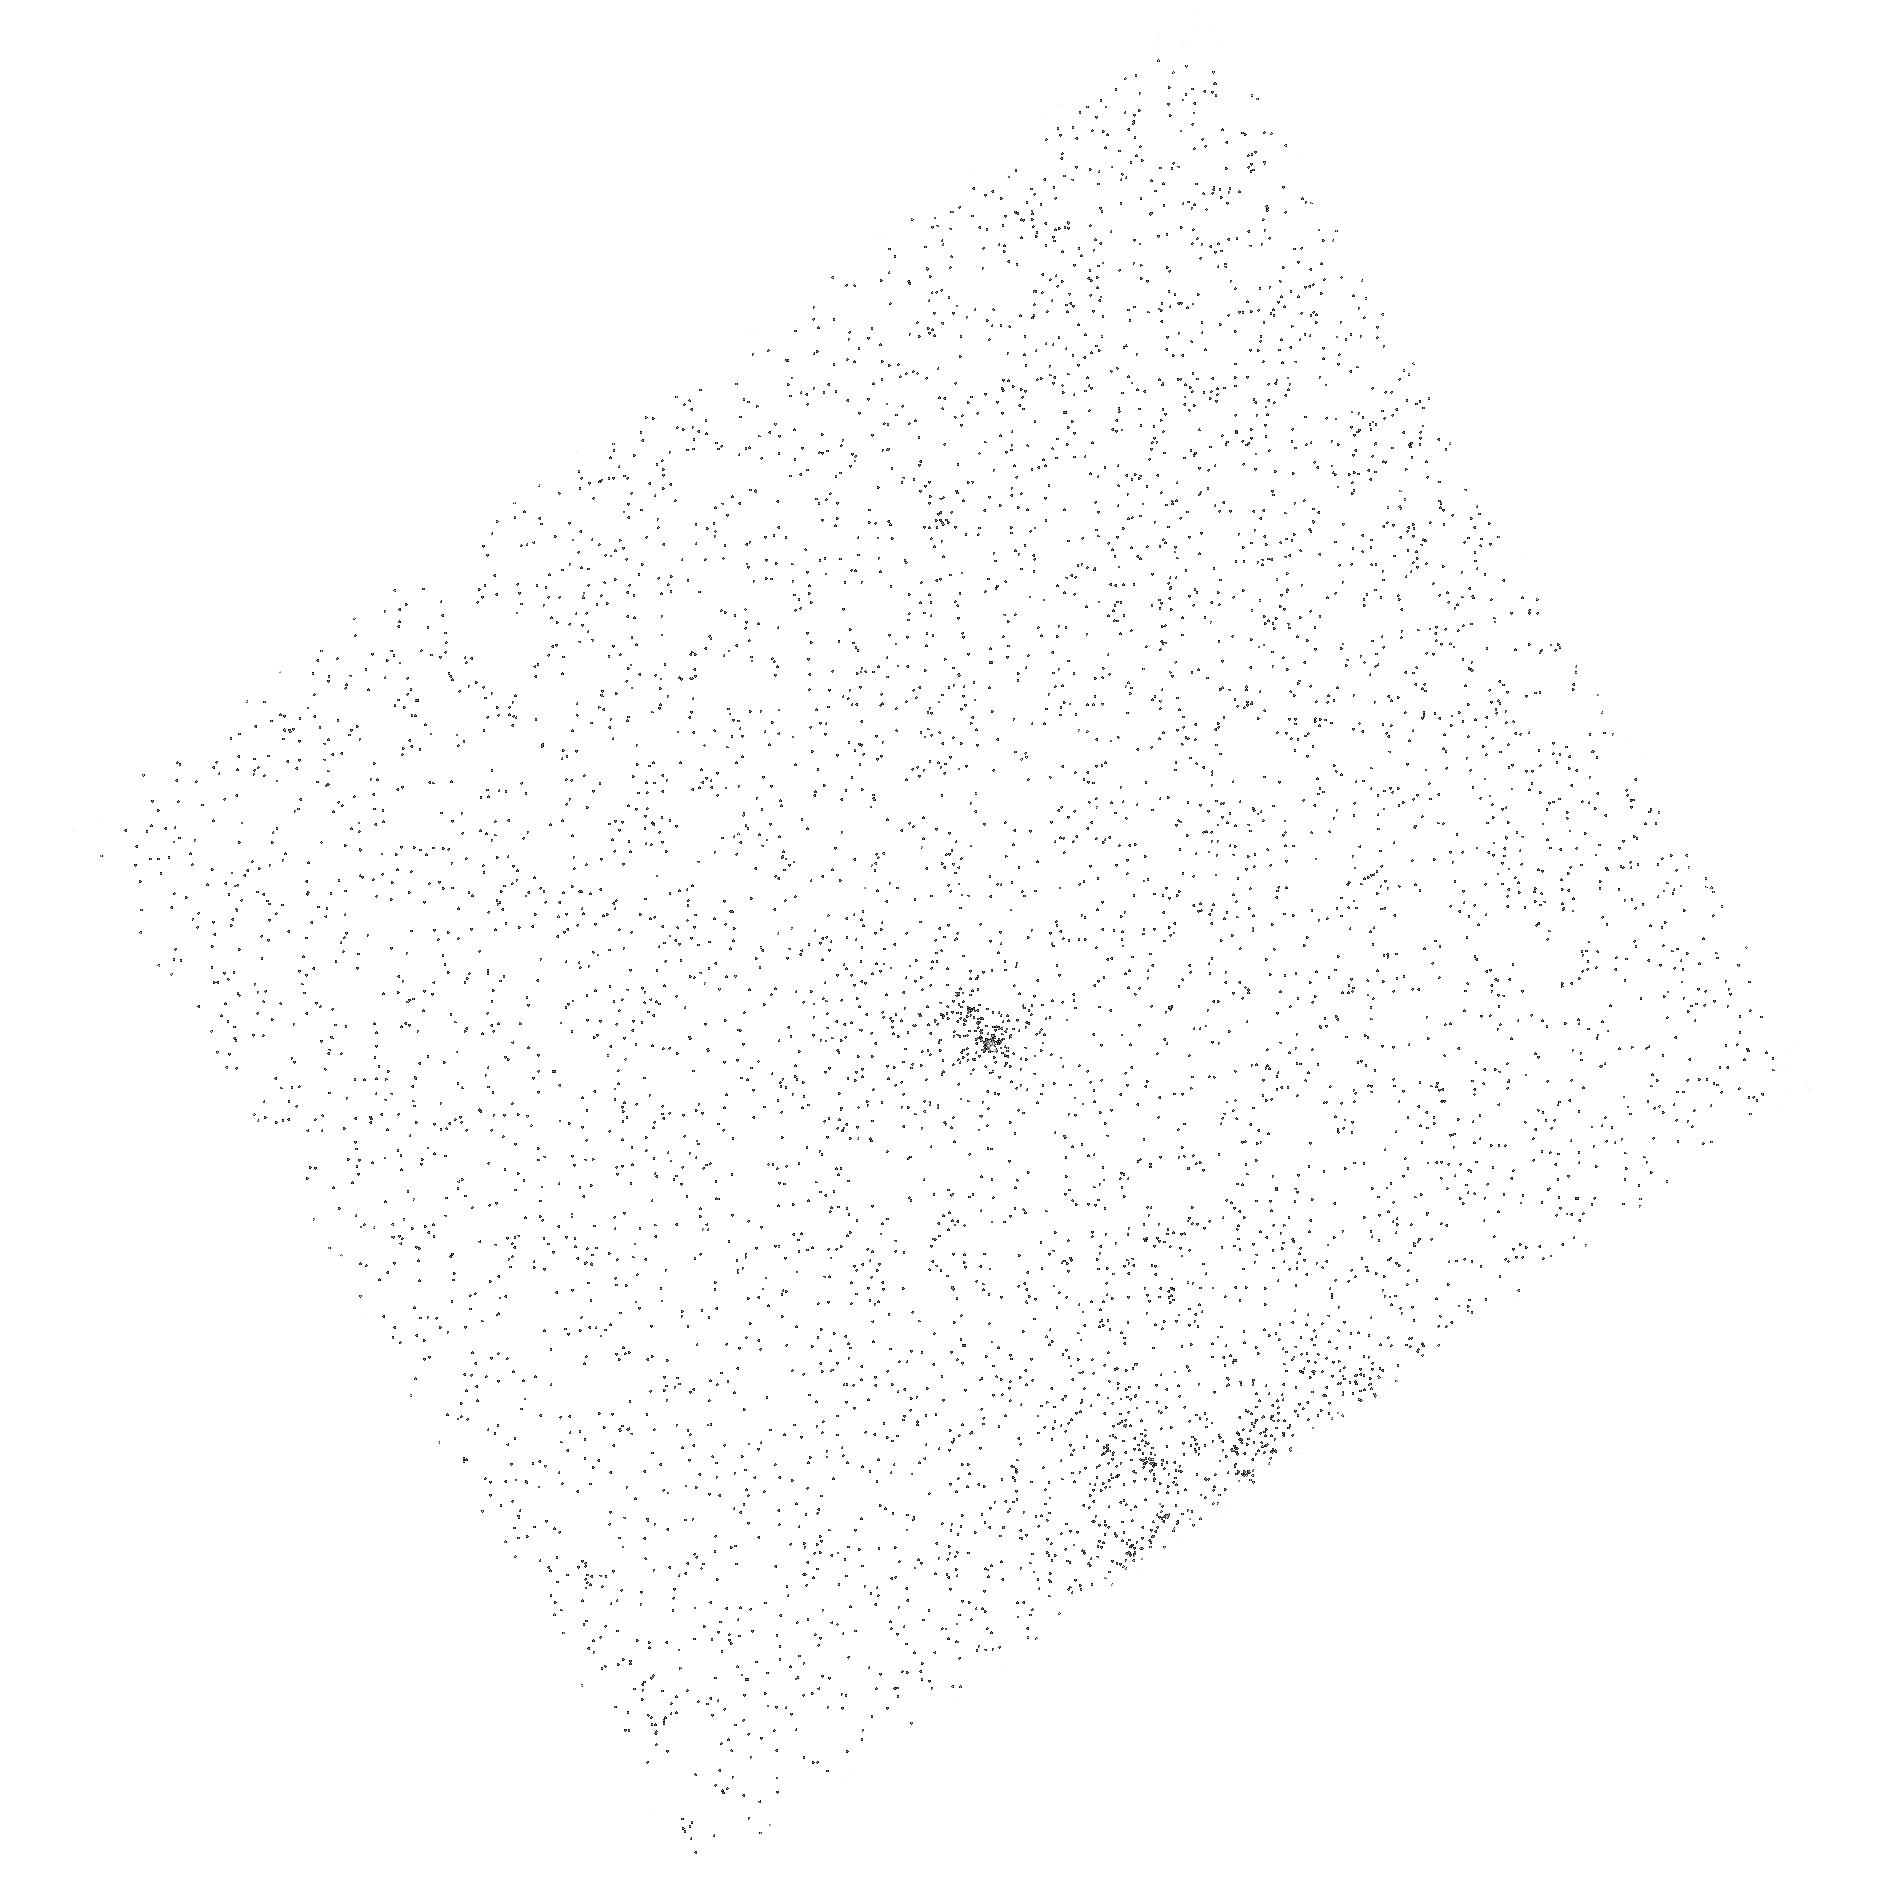
Target: GAL-145533+044643. Instrument: ACS/SBC. Filter: F165LP. Exposure: 10 min. Observation ID: hst_15247_02_acs_sbc_f165lp_jdft02

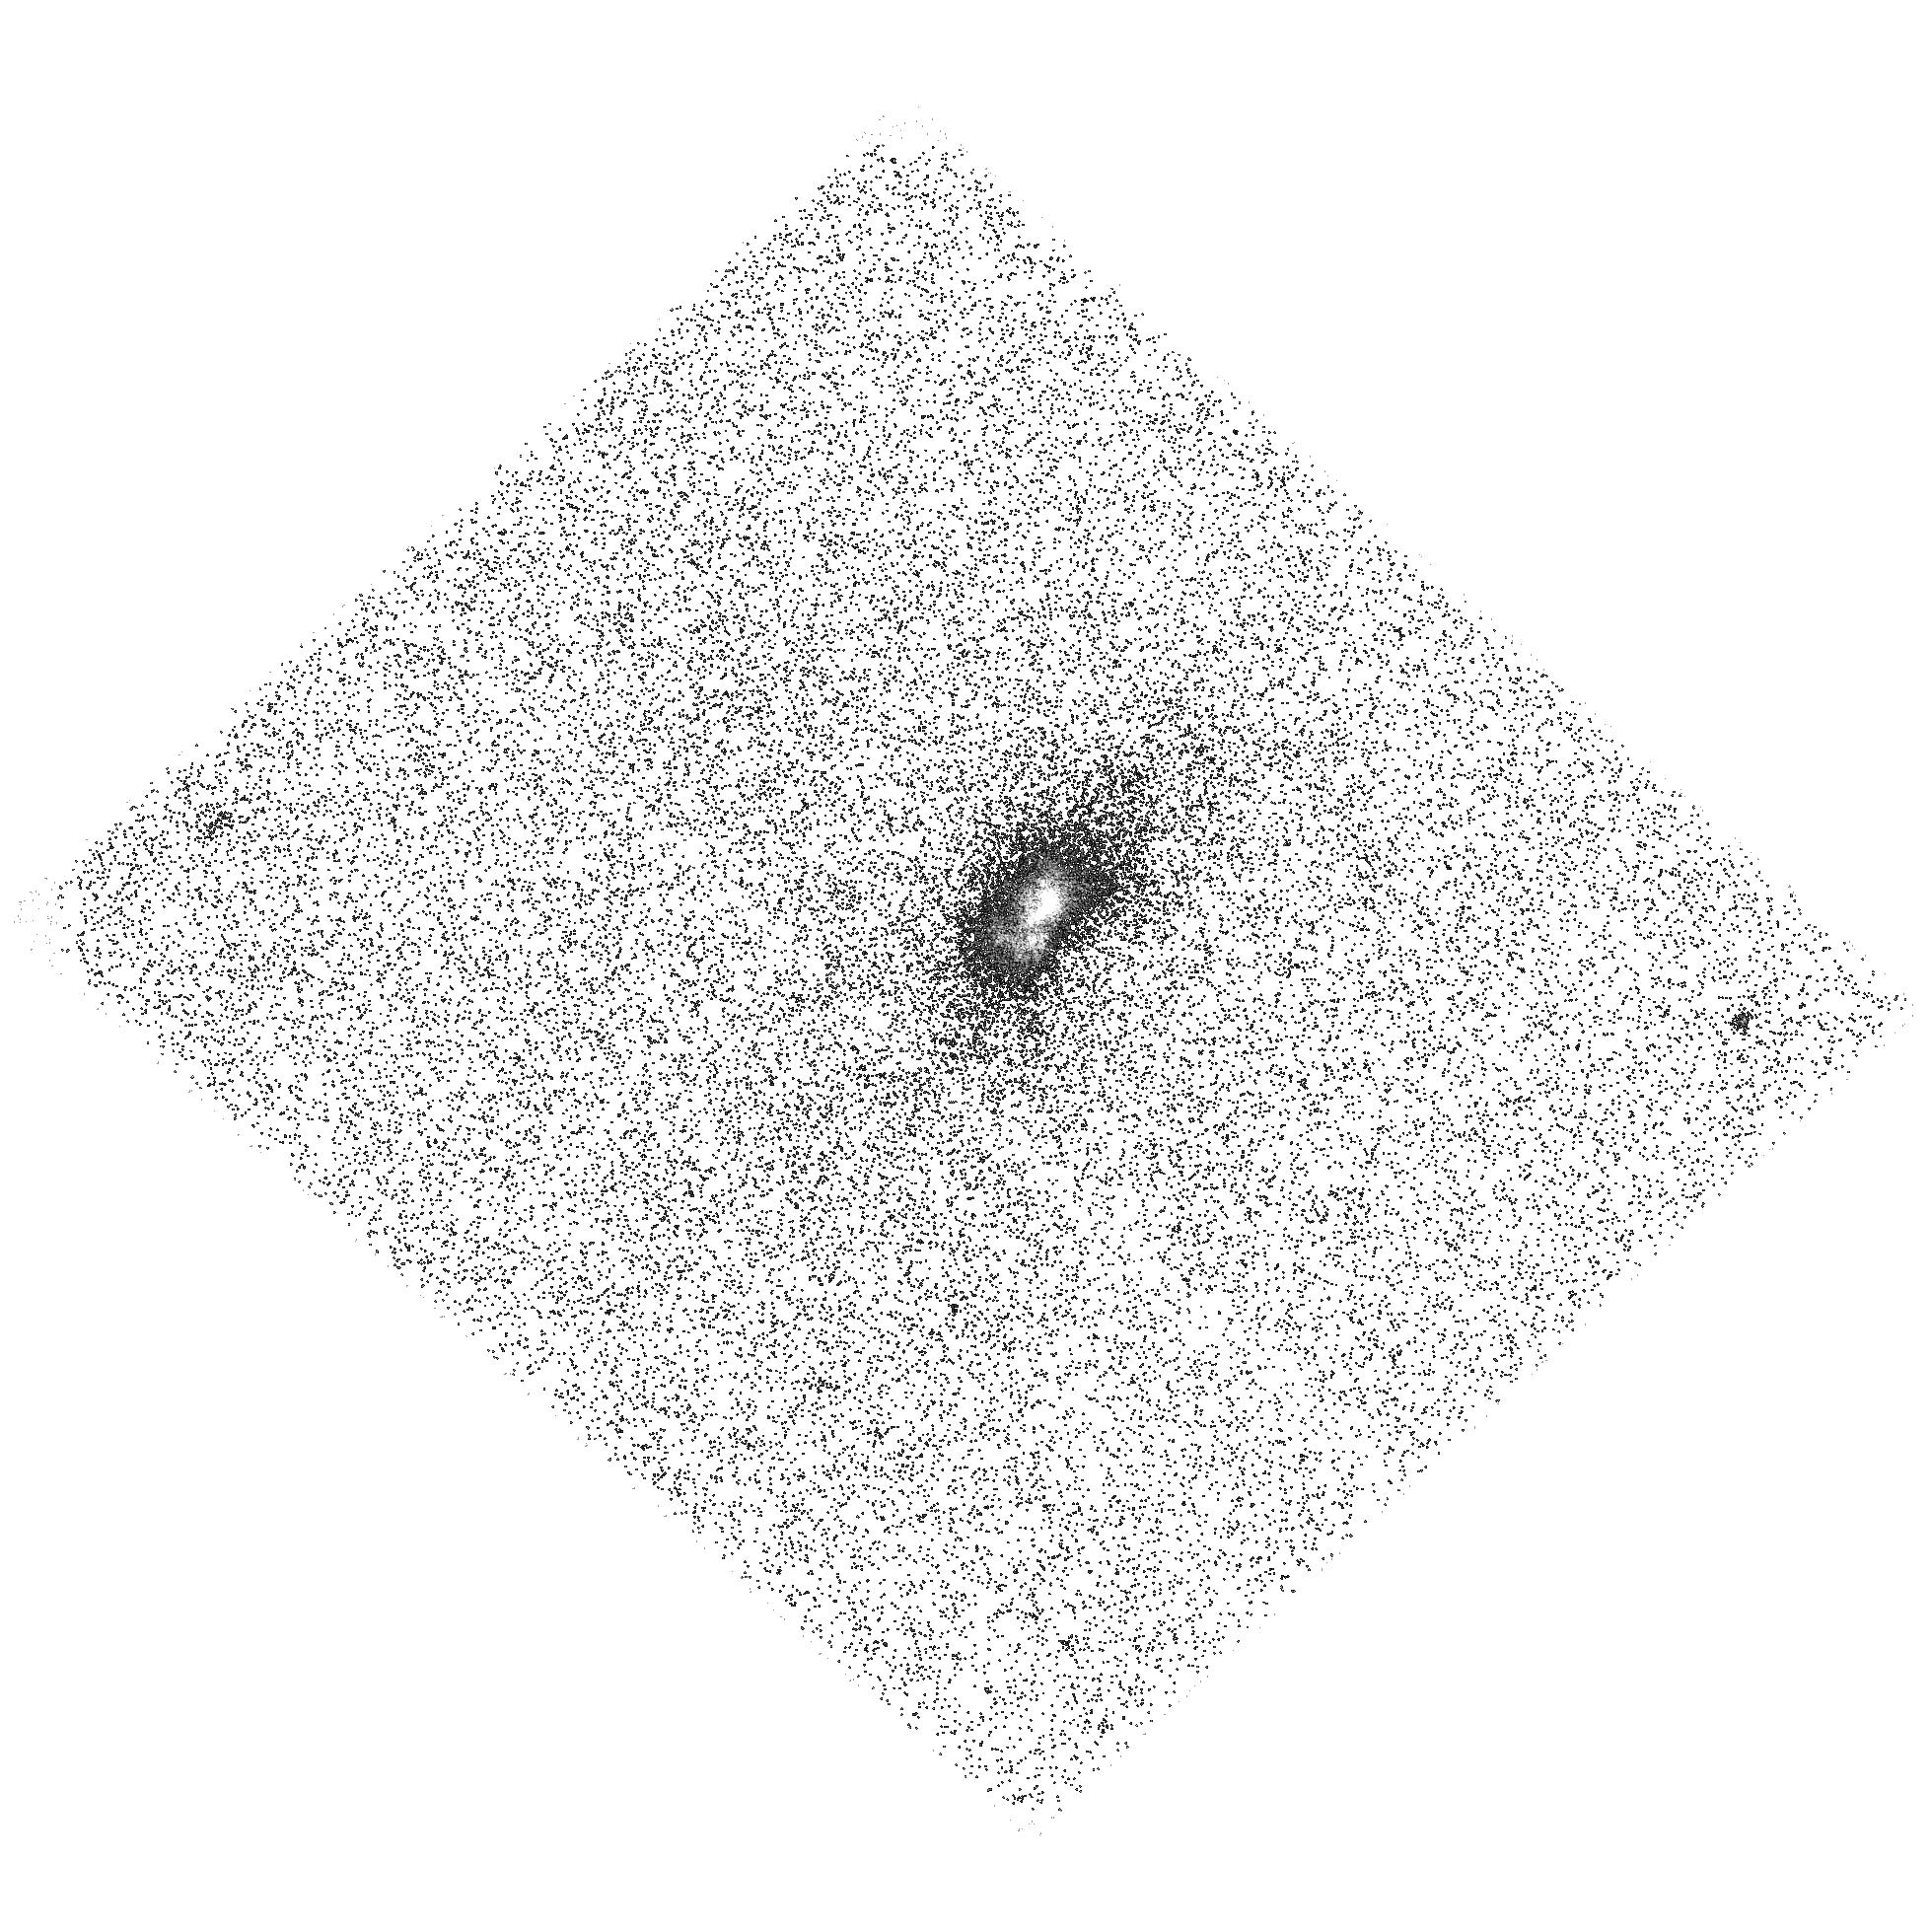
Target: GAL-134709+545310. Instrument: ACS/SBC. Filter: F140LP. Exposure: 38 min. Observation ID: hst_15247_01_acs_sbc_f140lp_jdft01

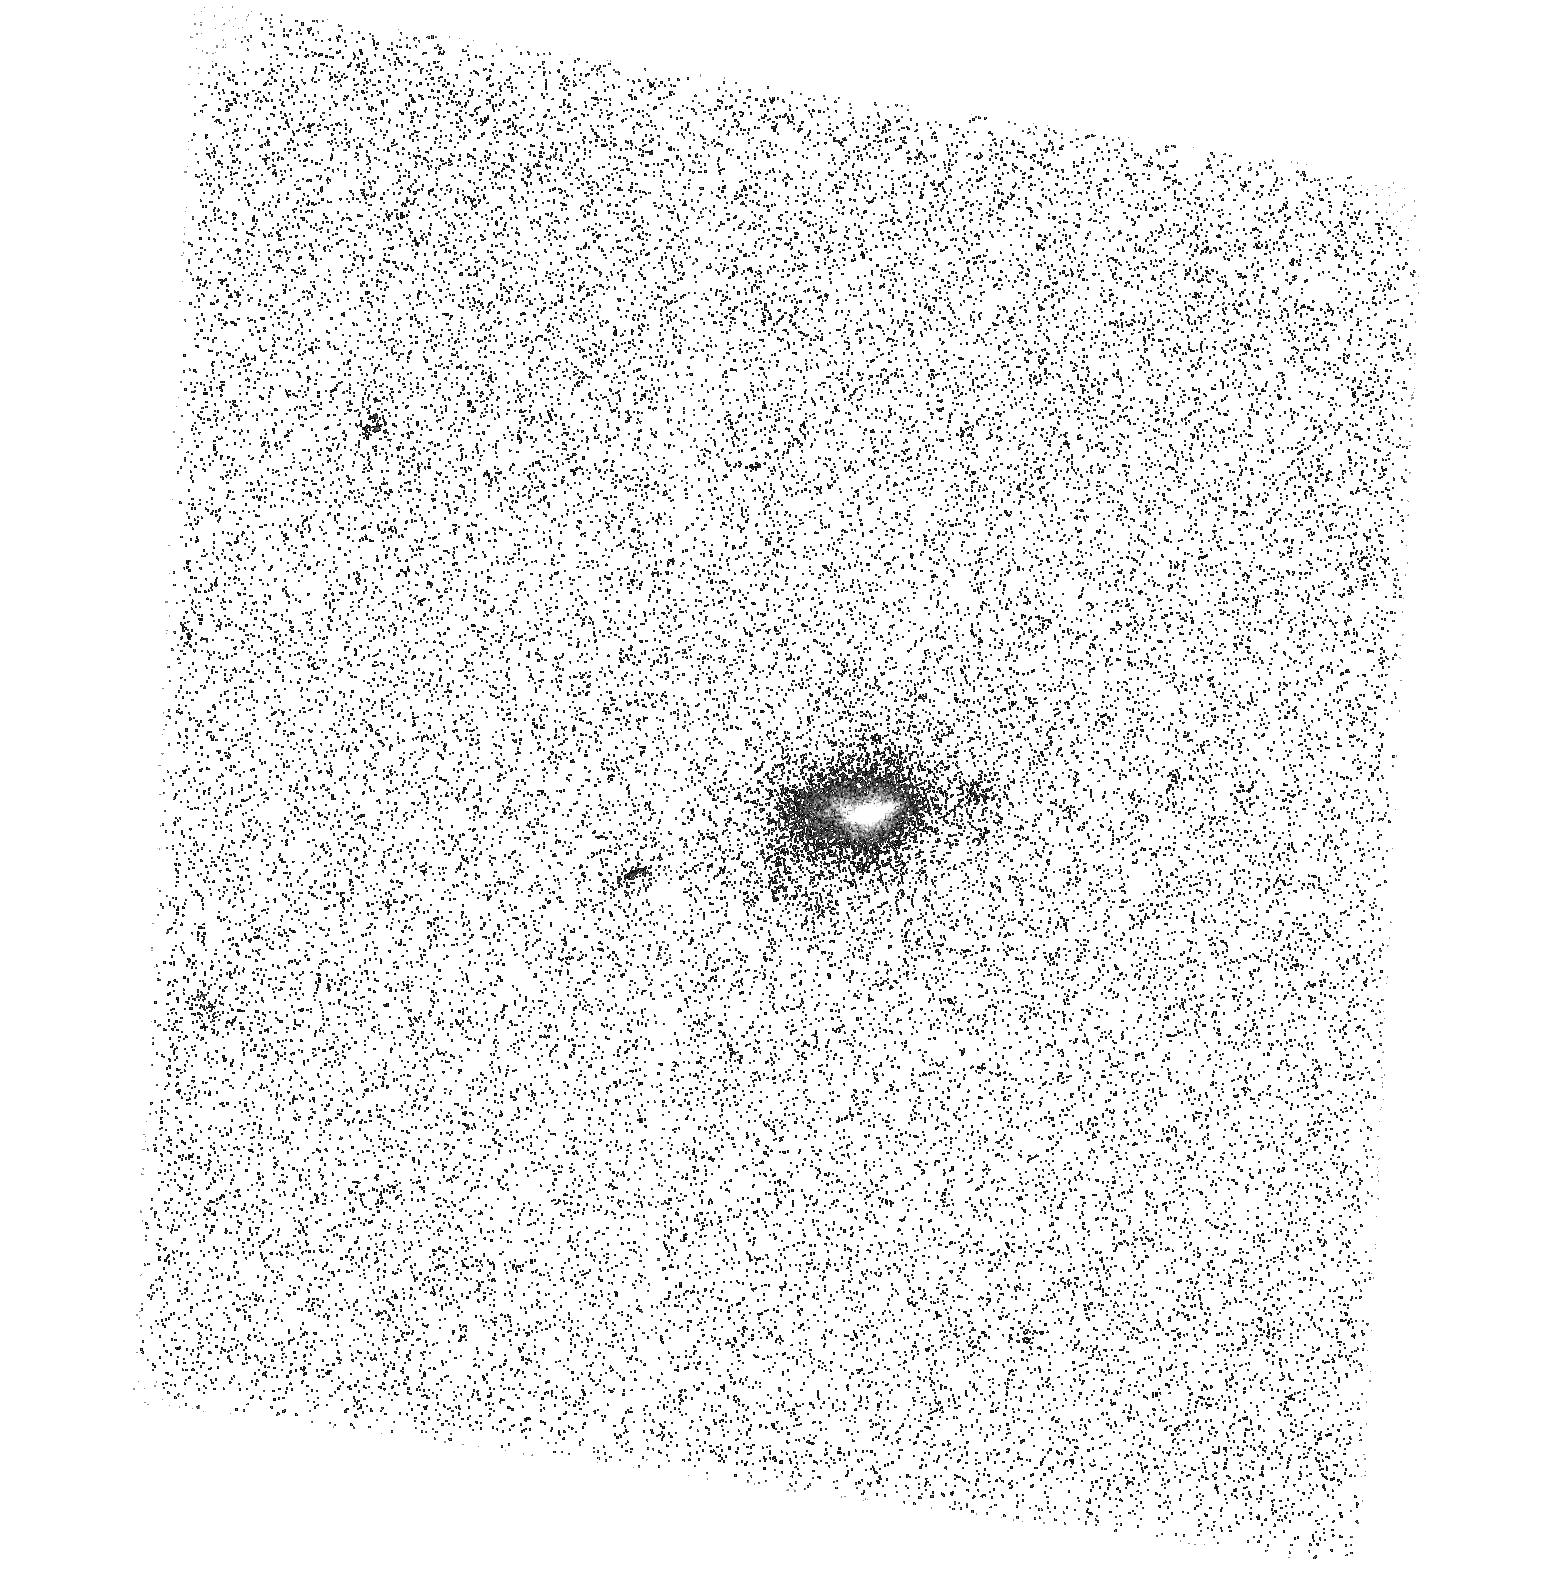
Target: GAL-150517+194444. Instrument: ACS/SBC. Filter: F140LP. Exposure: 37 min. Observation ID: hst_15247_03_acs_sbc_f140lp_jdft03

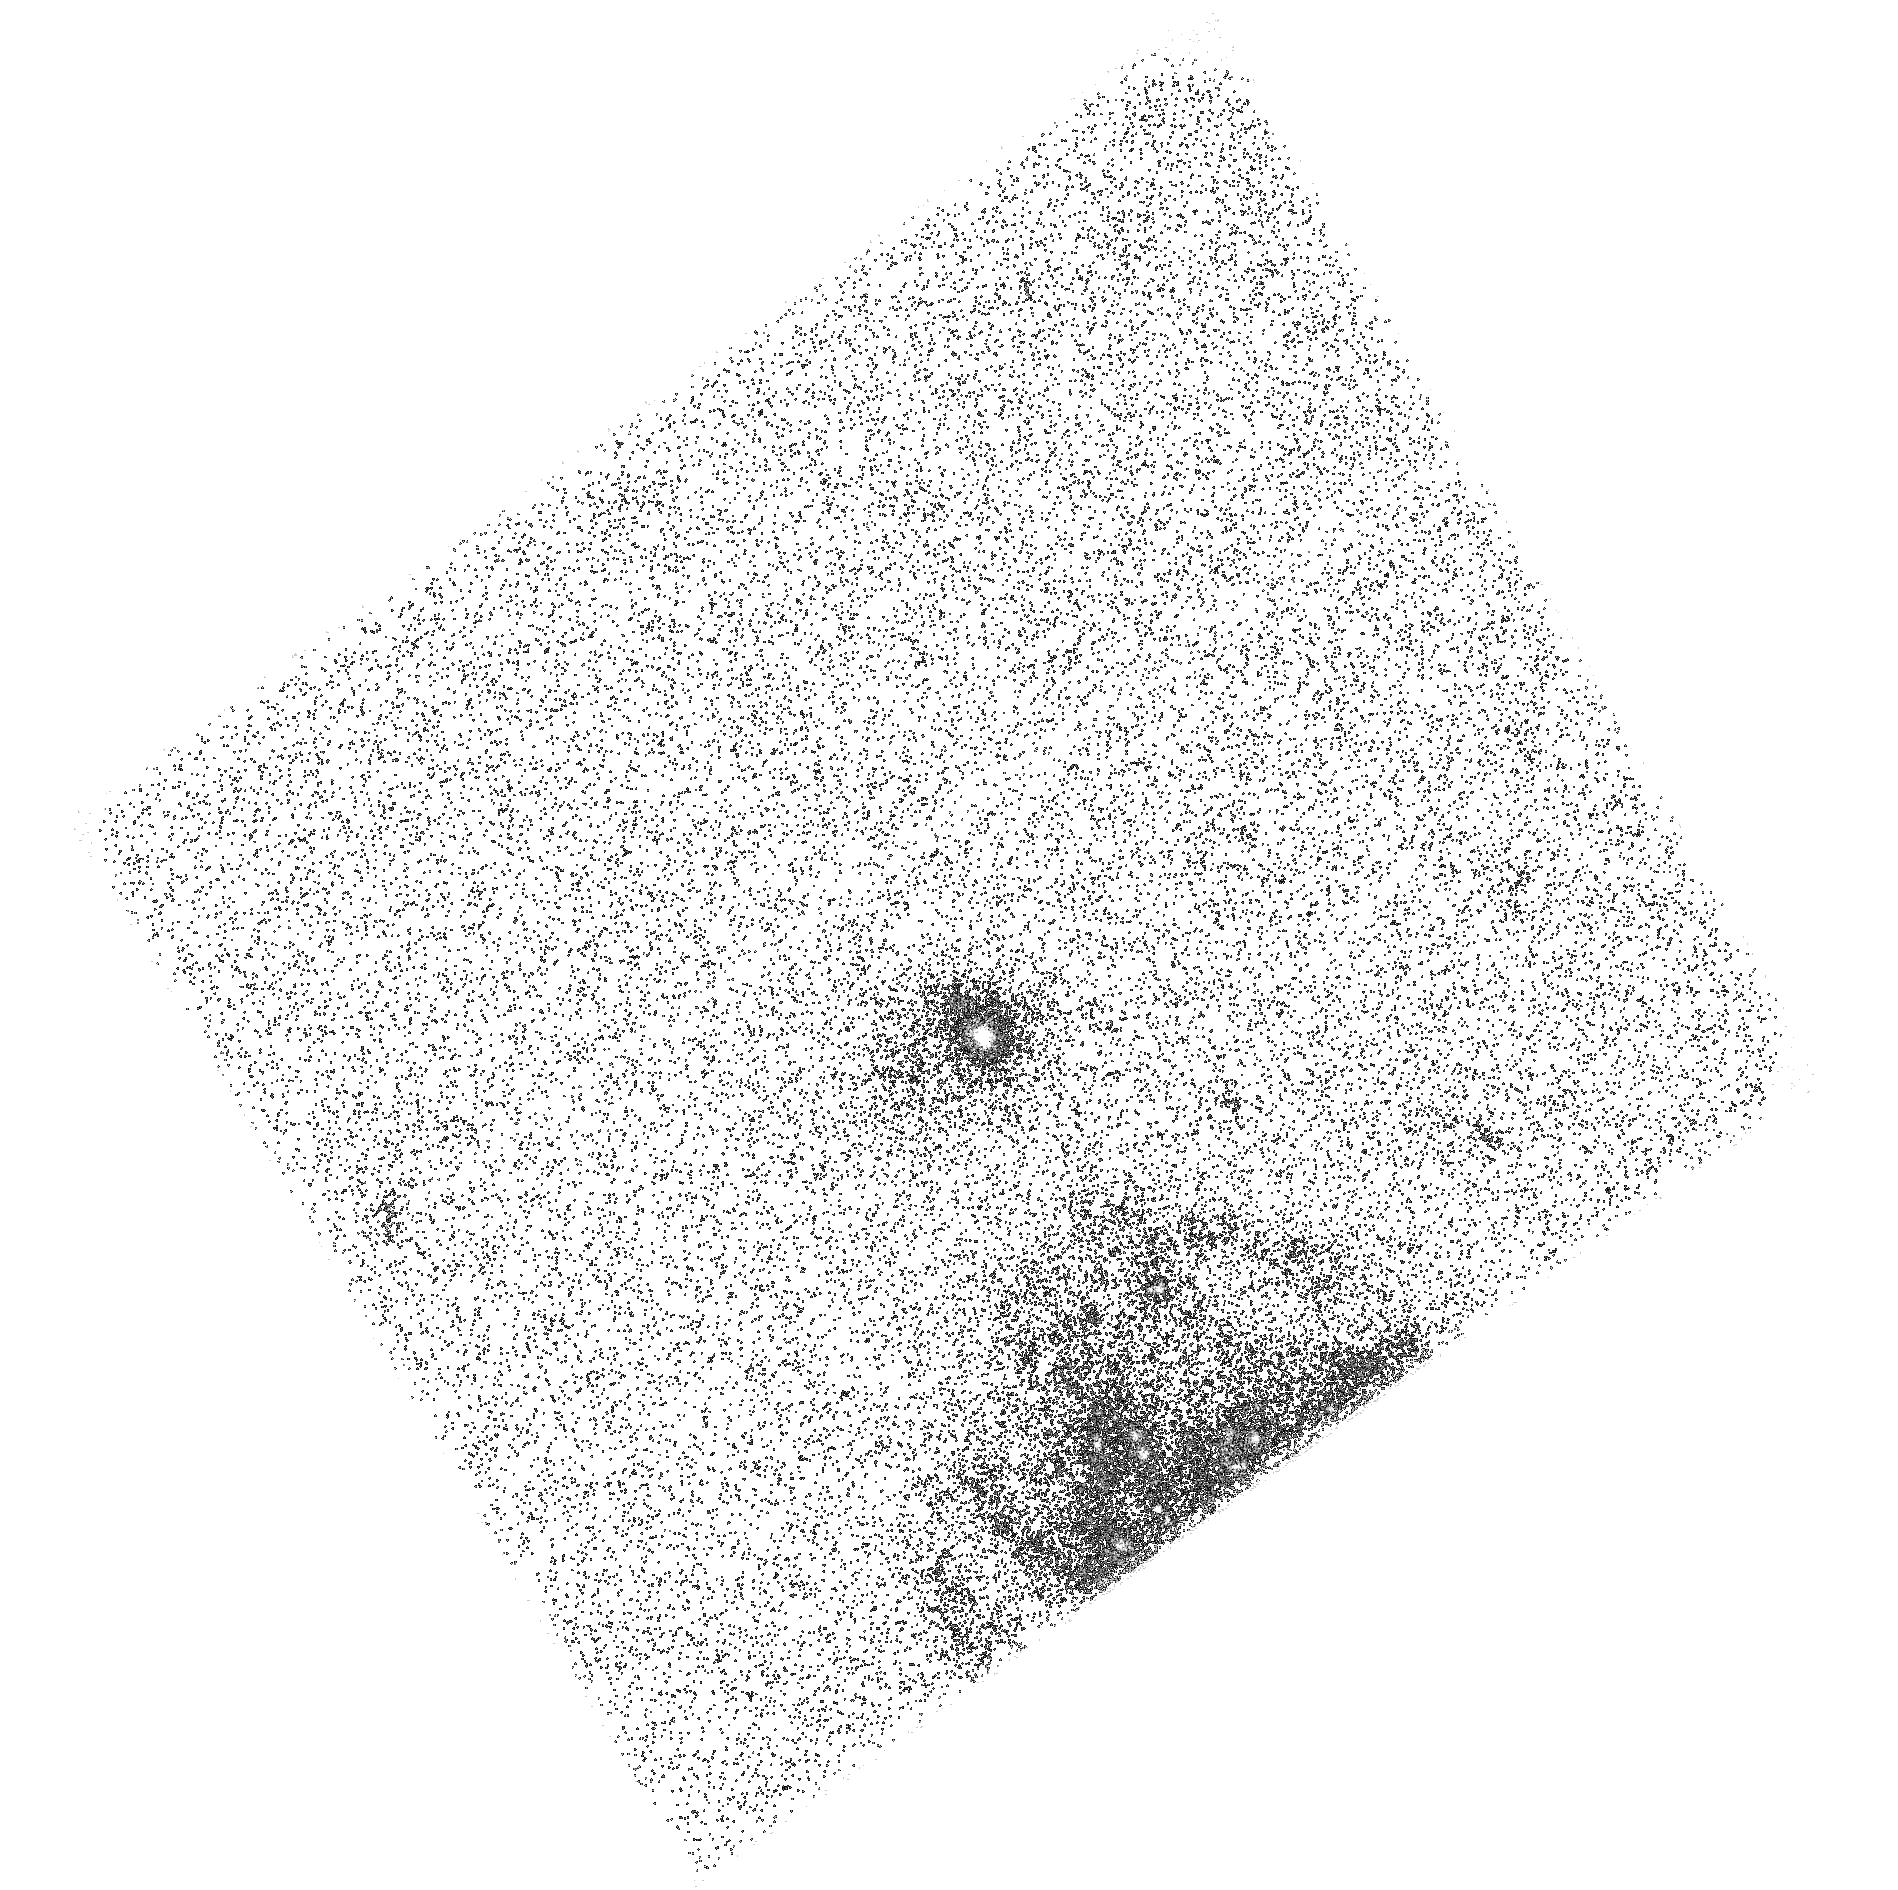
Target: GAL-145533+044643. Instrument: ACS/SBC. Filter: F140LP. Exposure: 37 min. Observation ID: hst_15247_02_acs_sbc_f140lp_jdft02

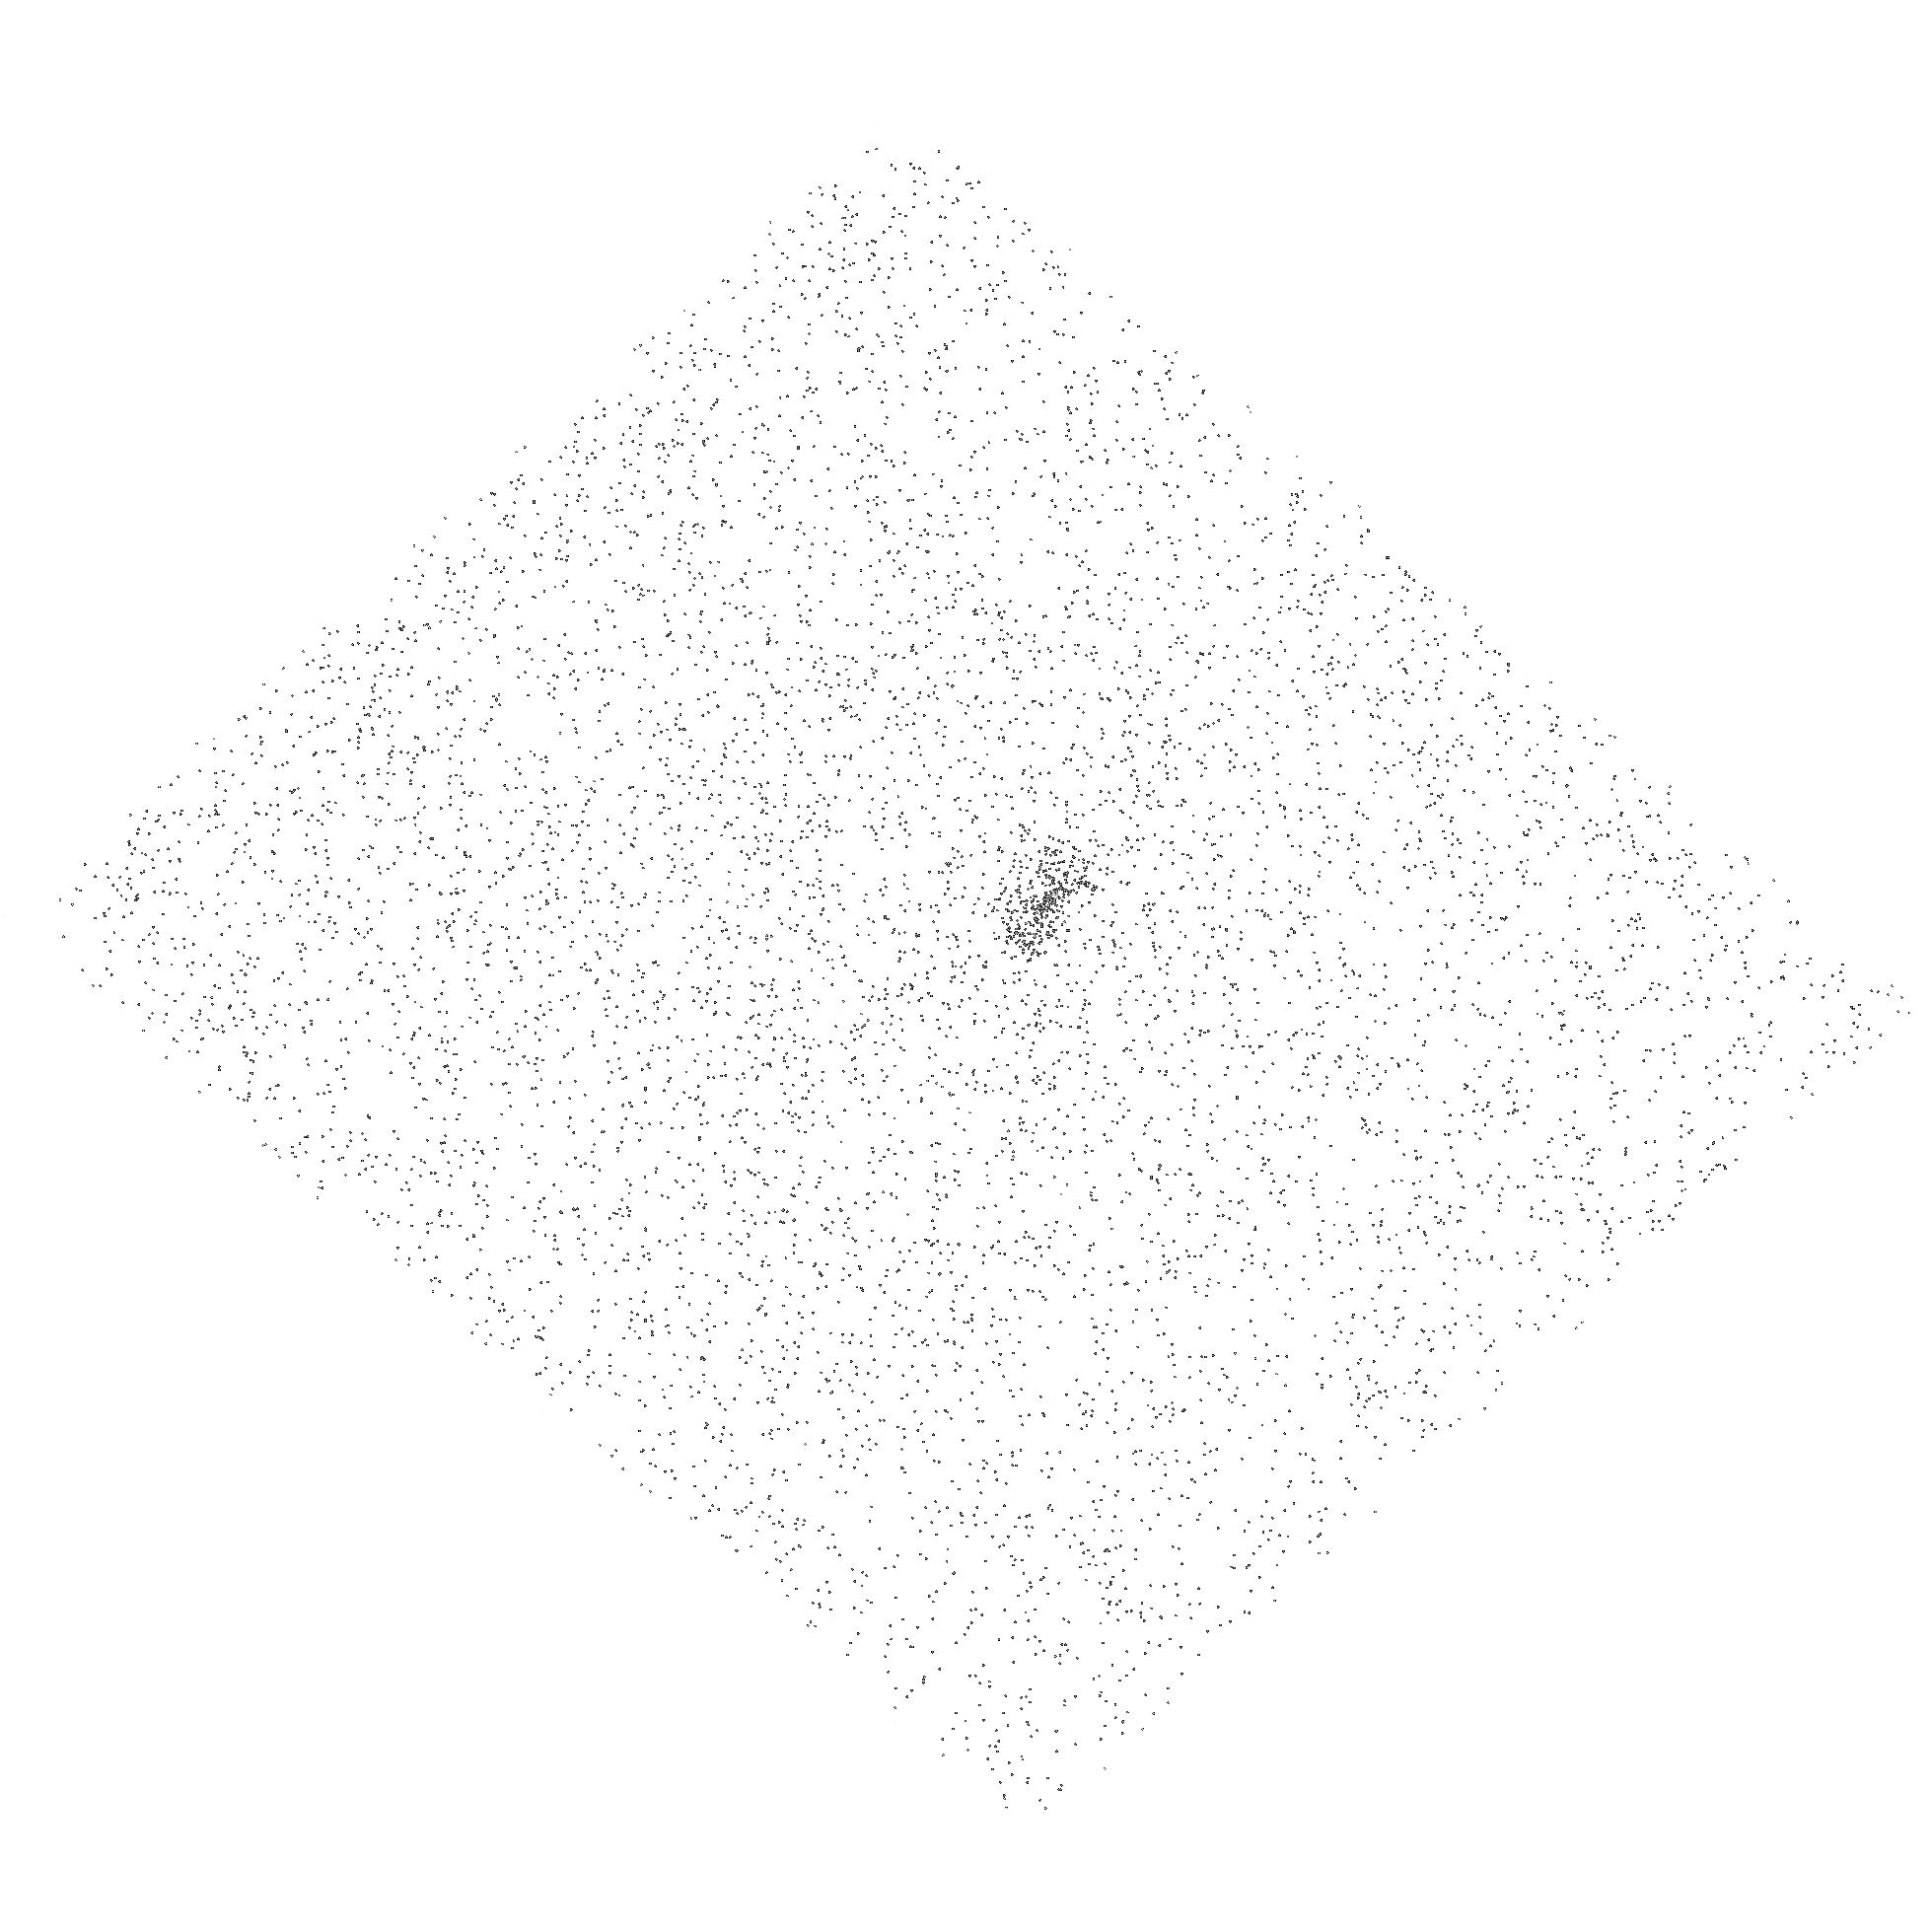
Target: GAL-134709+545310. Instrument: ACS/SBC. Filter: F165LP. Exposure: 11 min. Observation ID: hst_15247_01_acs_sbc_f165lp_jdft01

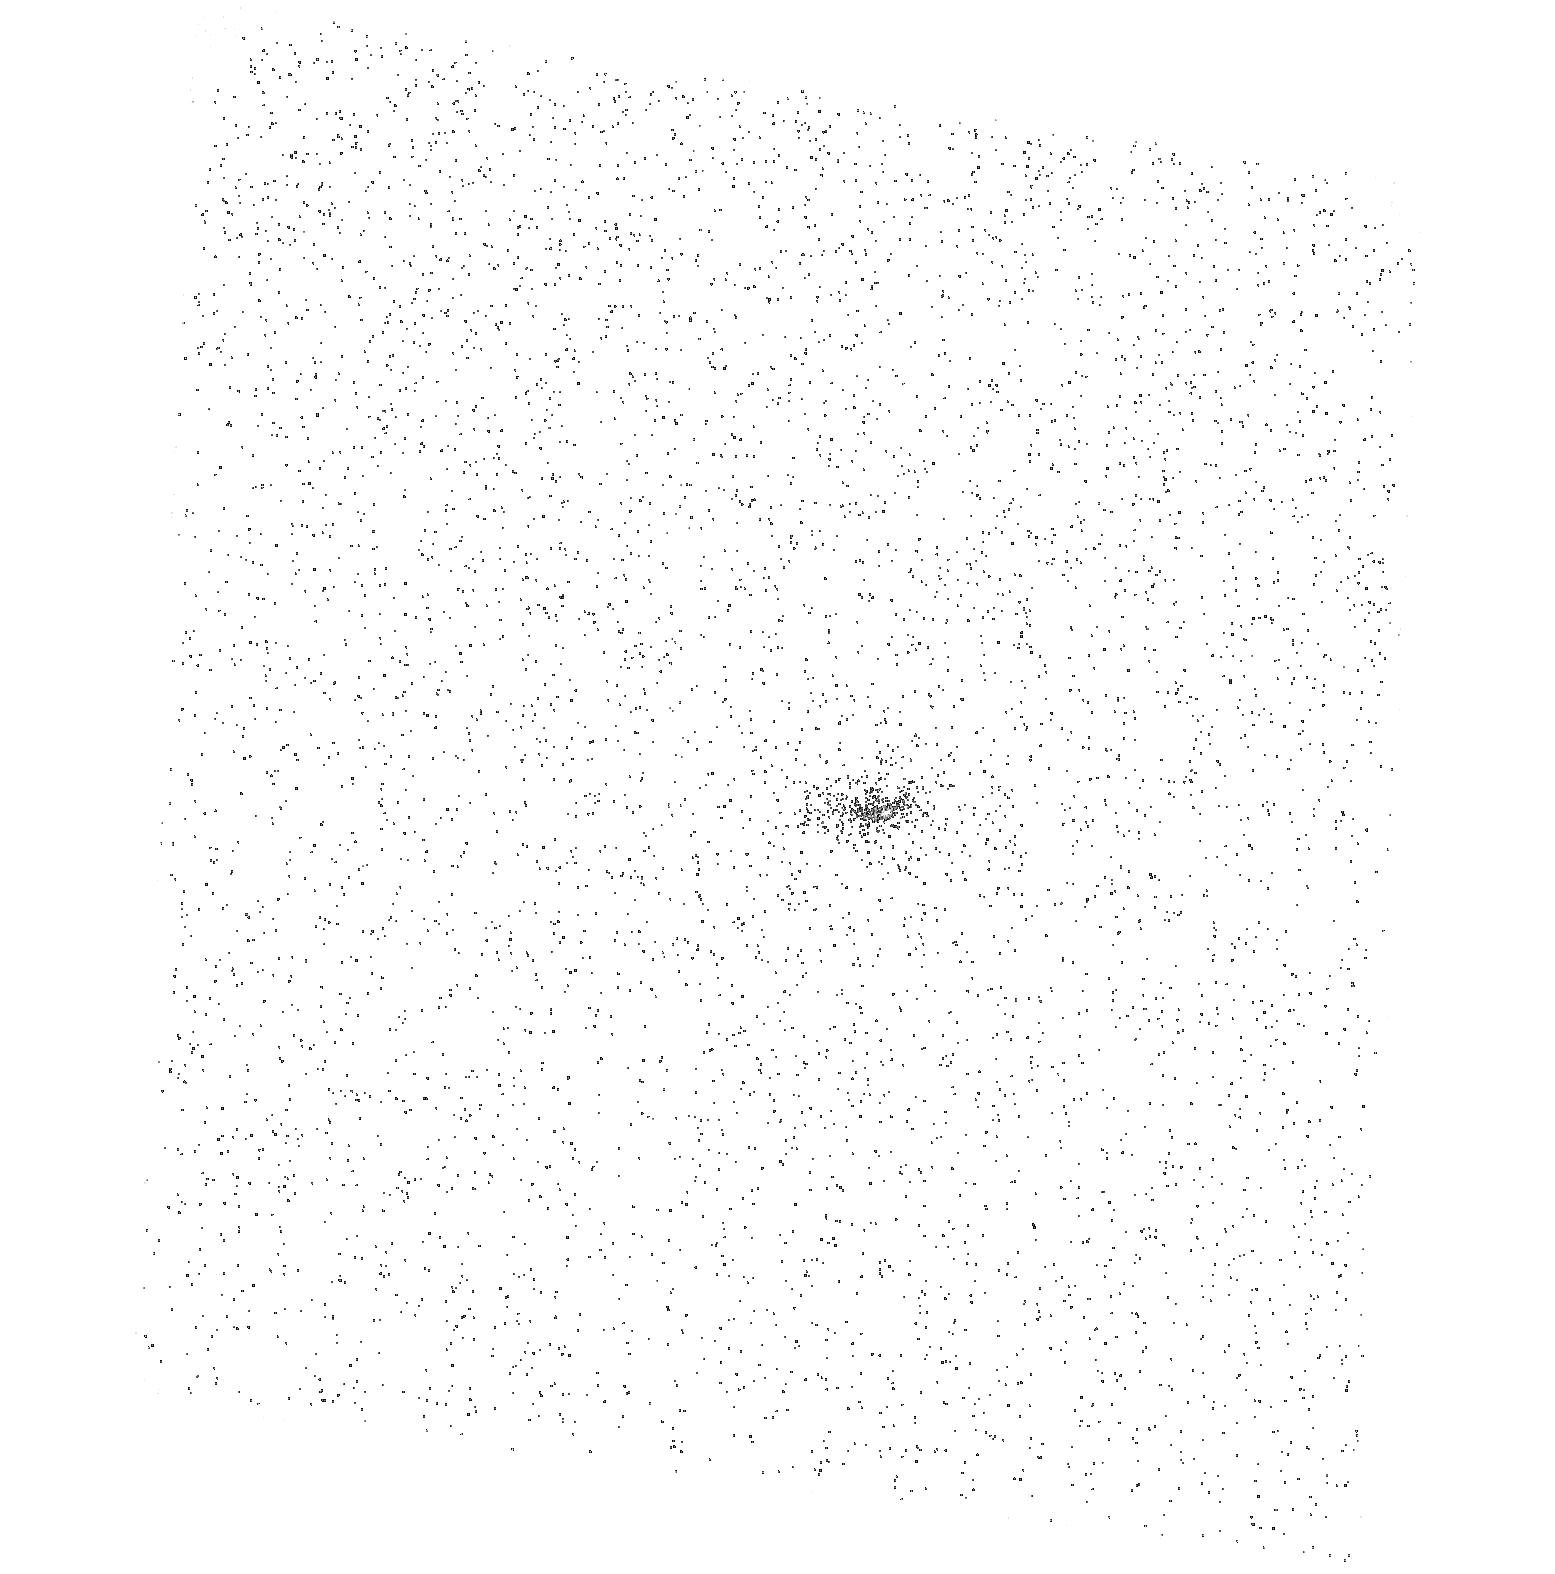
Target: GAL-150517+194444. Instrument: ACS/SBC. Filter: F165LP. Exposure: 10 min. Observation ID: hst_15247_03_acs_sbc_f165lp_jdft03

Low redshift Lyman-alpha blobs (PI: Schirmer, Mischa)

Lyman-alpha blobs (LABs) are luminous nebula at redshifts of 2 and beyond. Their nature and ionization sources have remained mysterious. The lack of accessible diagnostic emission lines and the poorly understood Lyman-alpha escape mechanism have so far prevented a consistent physical picture of LABs. We suggest that many LABs harbor transient AGN that have recently and quickly faded from our view; the Ly-alpha photons from the earlier quasar phase, however, are resonantly scattered and slowly released over times much longer than the LABs' light crossing time. These ionization echoes naturally explain the severe power deficits observed in LABs. We have identified a rare population of ultra-luminous [OIII] ionization echoes around transient AGN at redshifts z=0.3. They share many characteristics of LABs, including high Lyman-alpha luminosities of up to 7e43 erg/s as suggested by GALEX FUV images. We ask to observe three targets to verify the strong Lyman-alpha emission using ACS/SBC. This would prove that LABs may still exist in the Universe 7 billion years later than most other LABs known. It would also show that fading AGN explain the power deficits of many LABs, solving a puzzle that has been standing for nearly two decades. In combination with our existing ground-based imaging and 3D spectroscopy, and soft-and hard X-ray data, we will exploit the HST far-UV data to also study the Lyman-alpha escape mechanism. This proposal is a continuation of our cycle 24 allocation, to complete the far-UV data for the most luminous LABs in our sample. This proposal exploits the unique far-UV capabilities of HST.